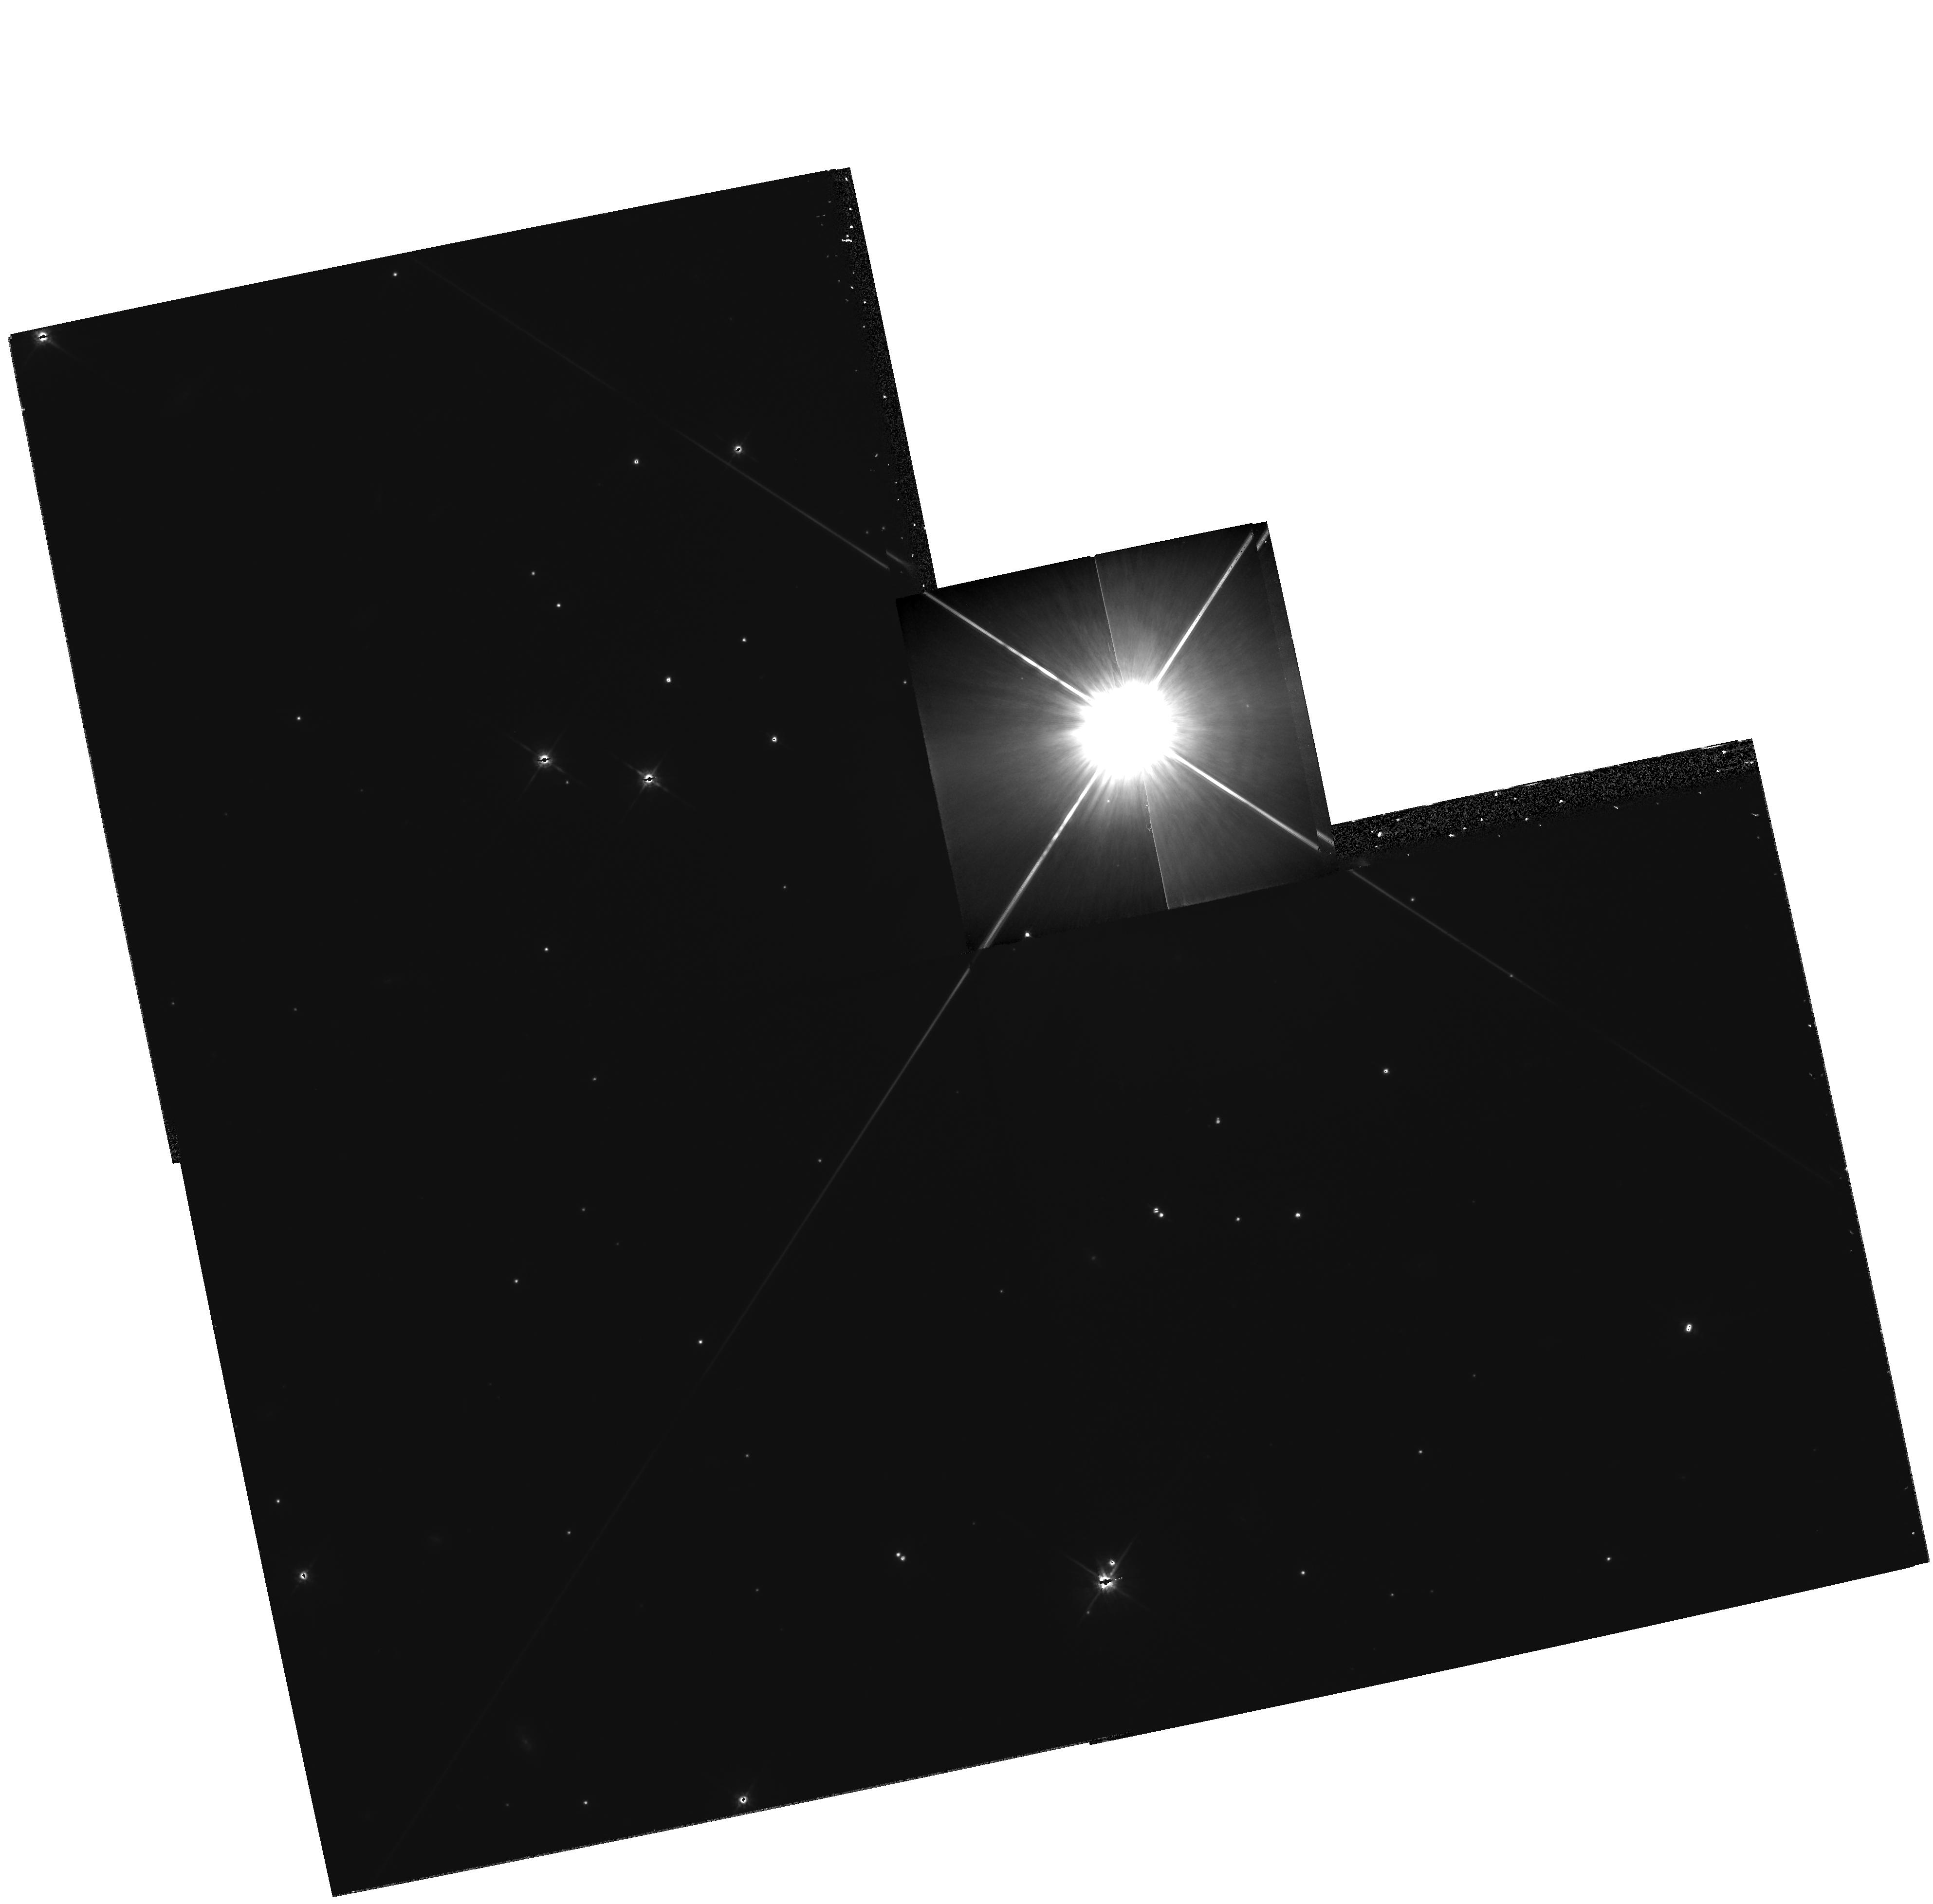
Target: HD42581. Instrument: WFPC2/PC. Filter: F814W. Exposure: 33 min. Observation ID: hst_8290_03_wfpc2_pc_f814w_u5ed03

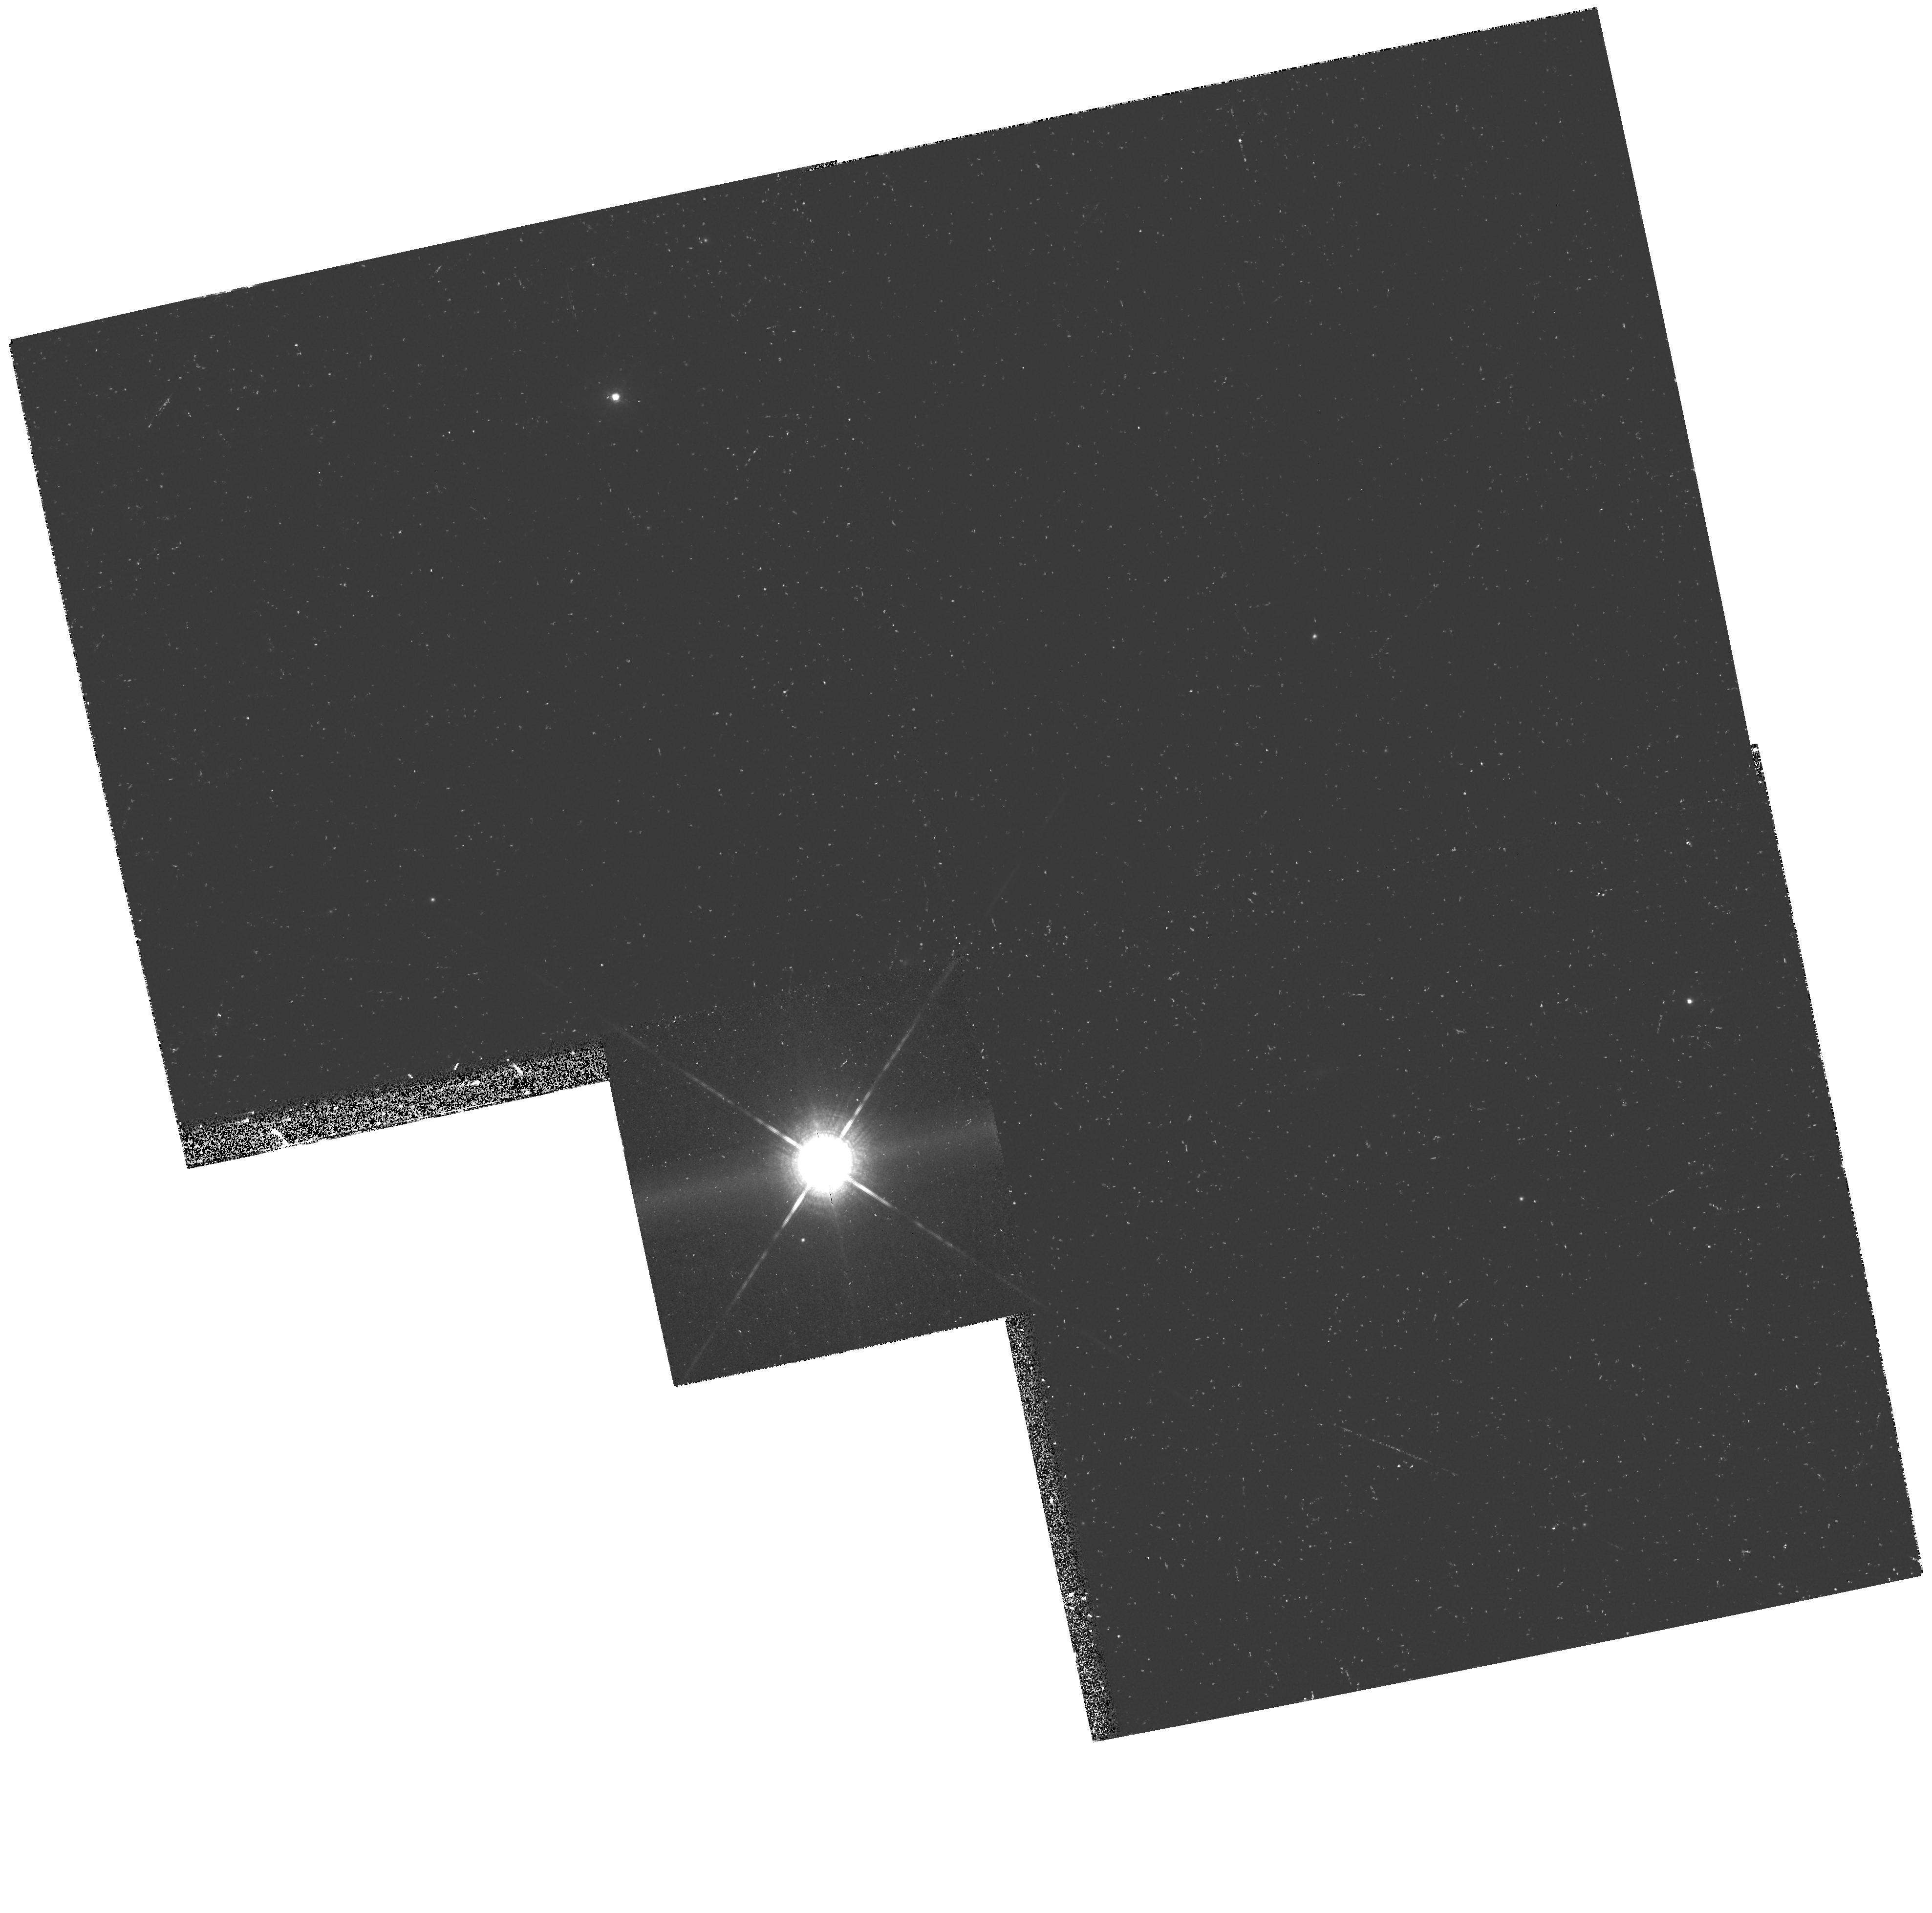
Target: HD42581. Instrument: WFPC2/PC. Filter: F1042M. Exposure: 27 min. Observation ID: hst_8290_01_wfpc2_pc_f1042m_u5ed01

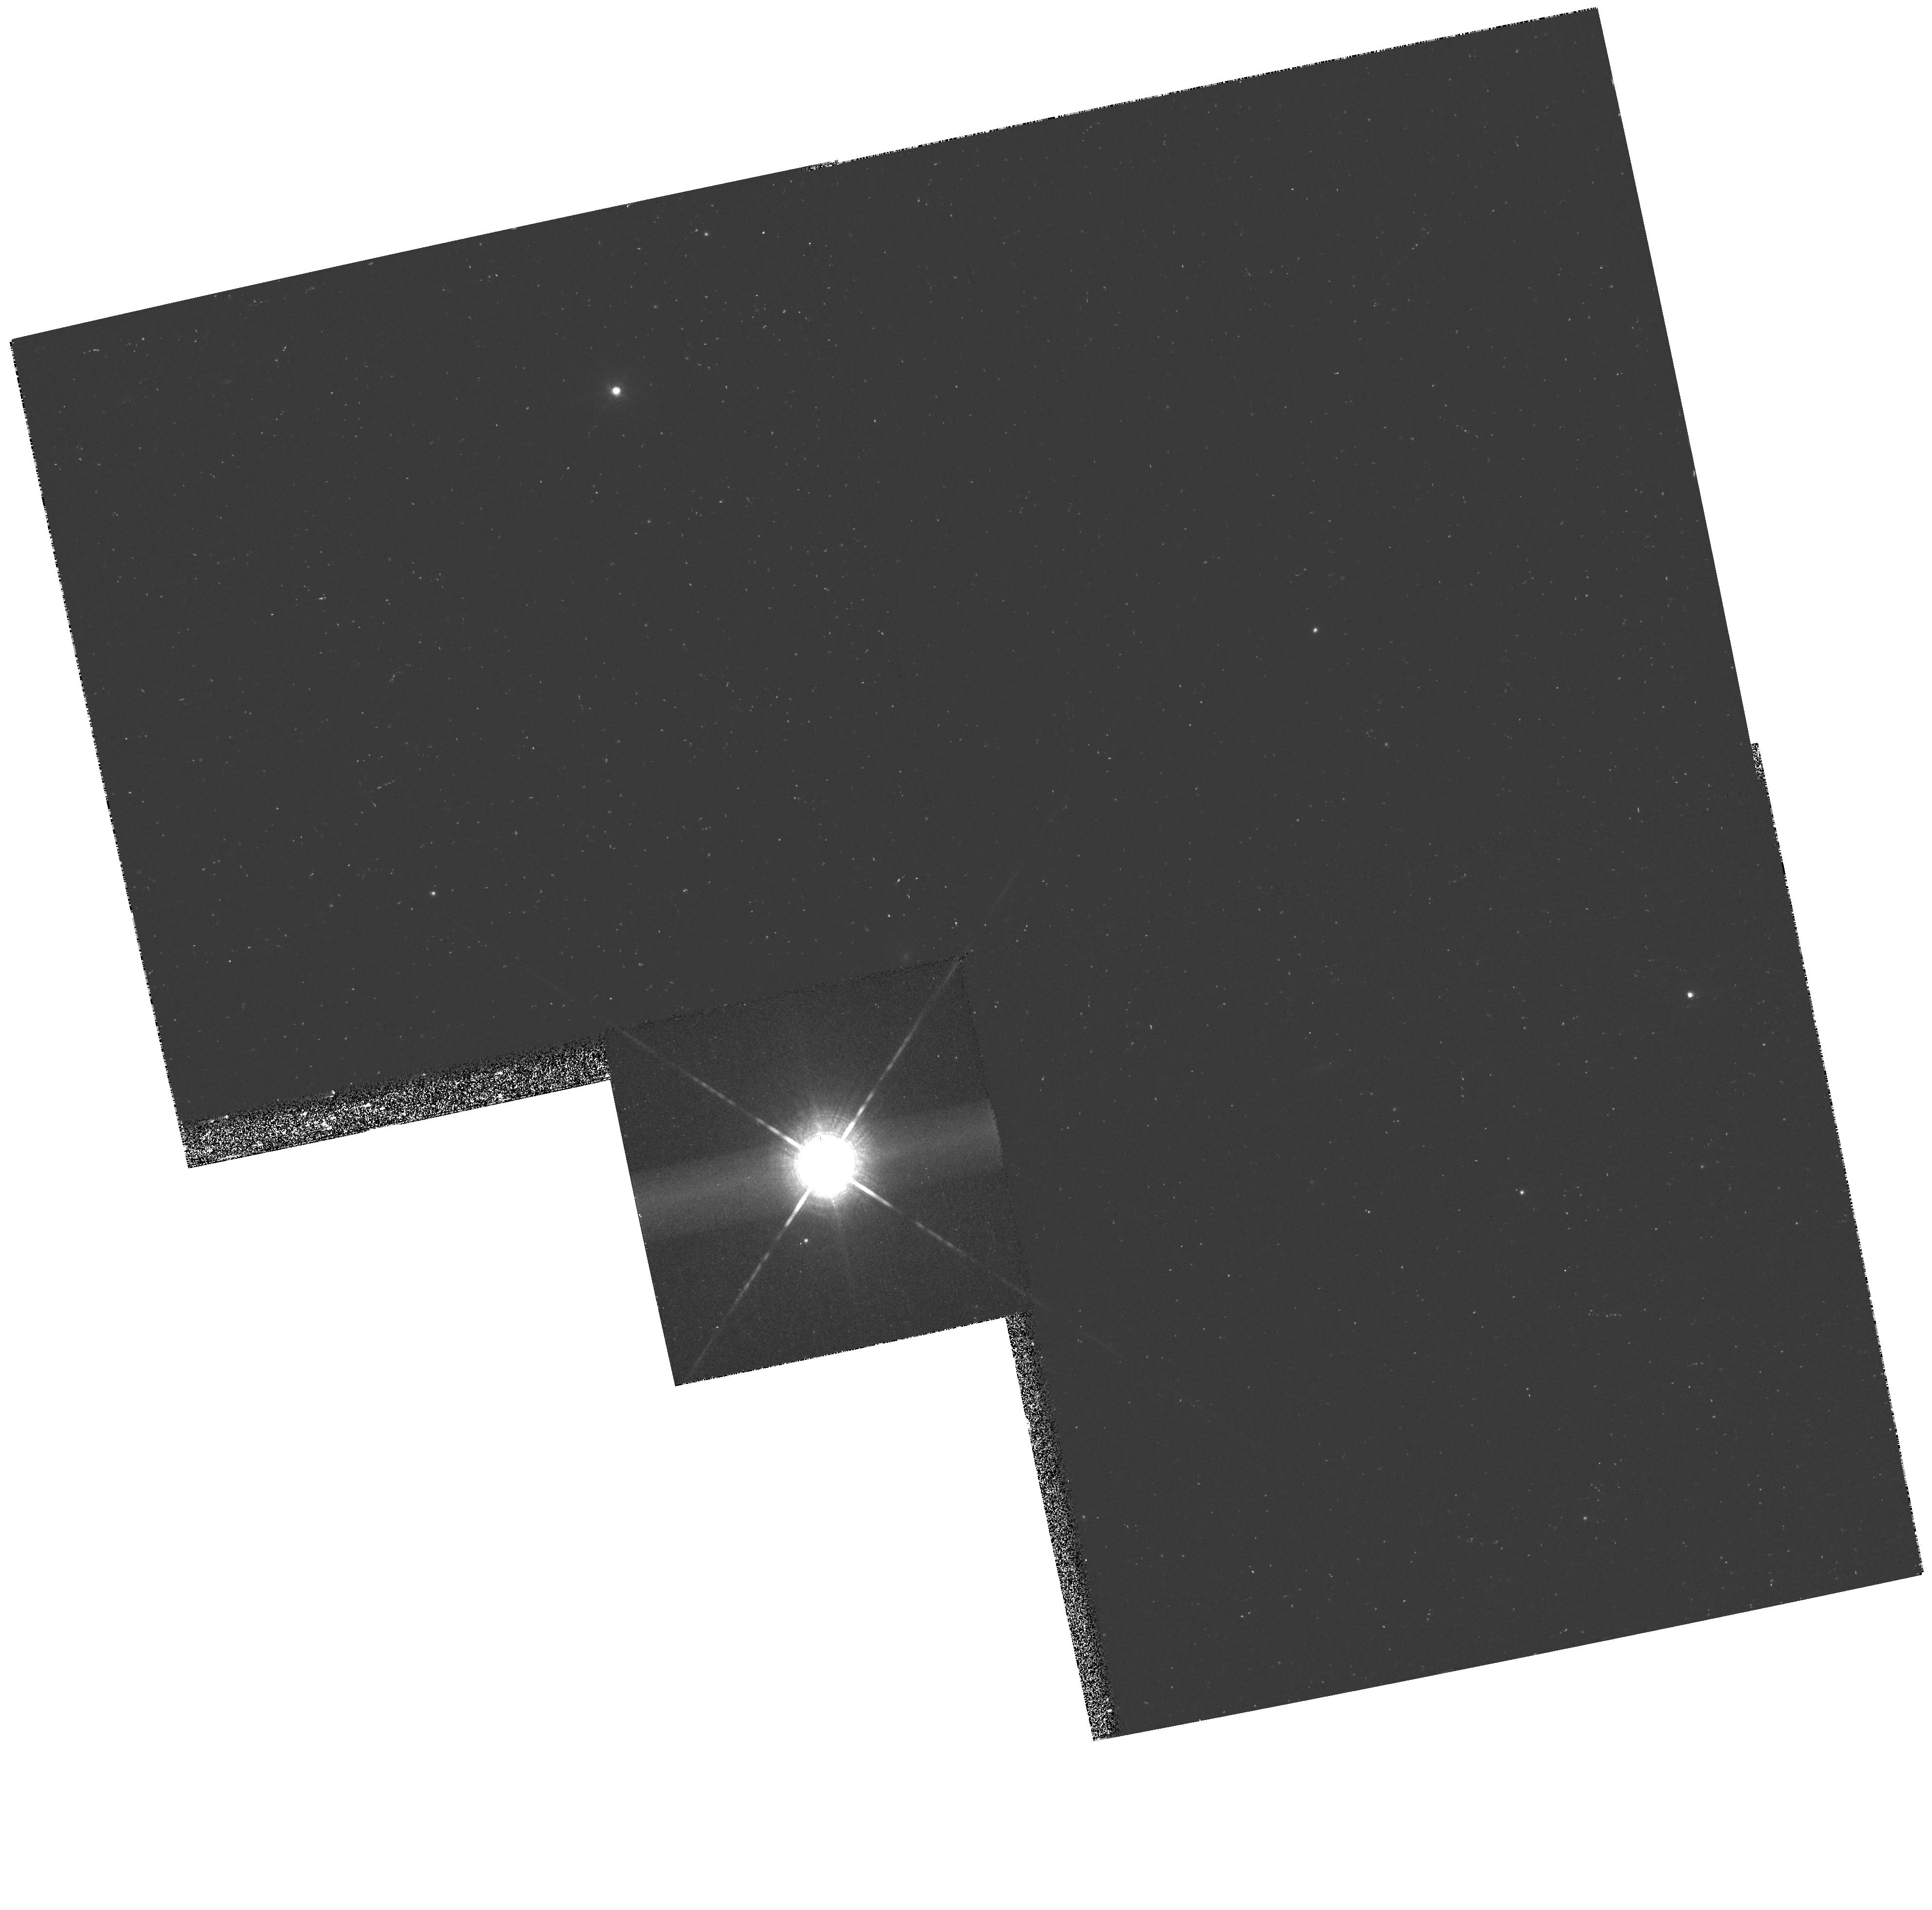
Target: HD42581. Instrument: WFPC2/PC. Filter: F1042M. Exposure: 27 min. Observation ID: hst_8290_06_wfpc2_pc_f1042m_u5ed06

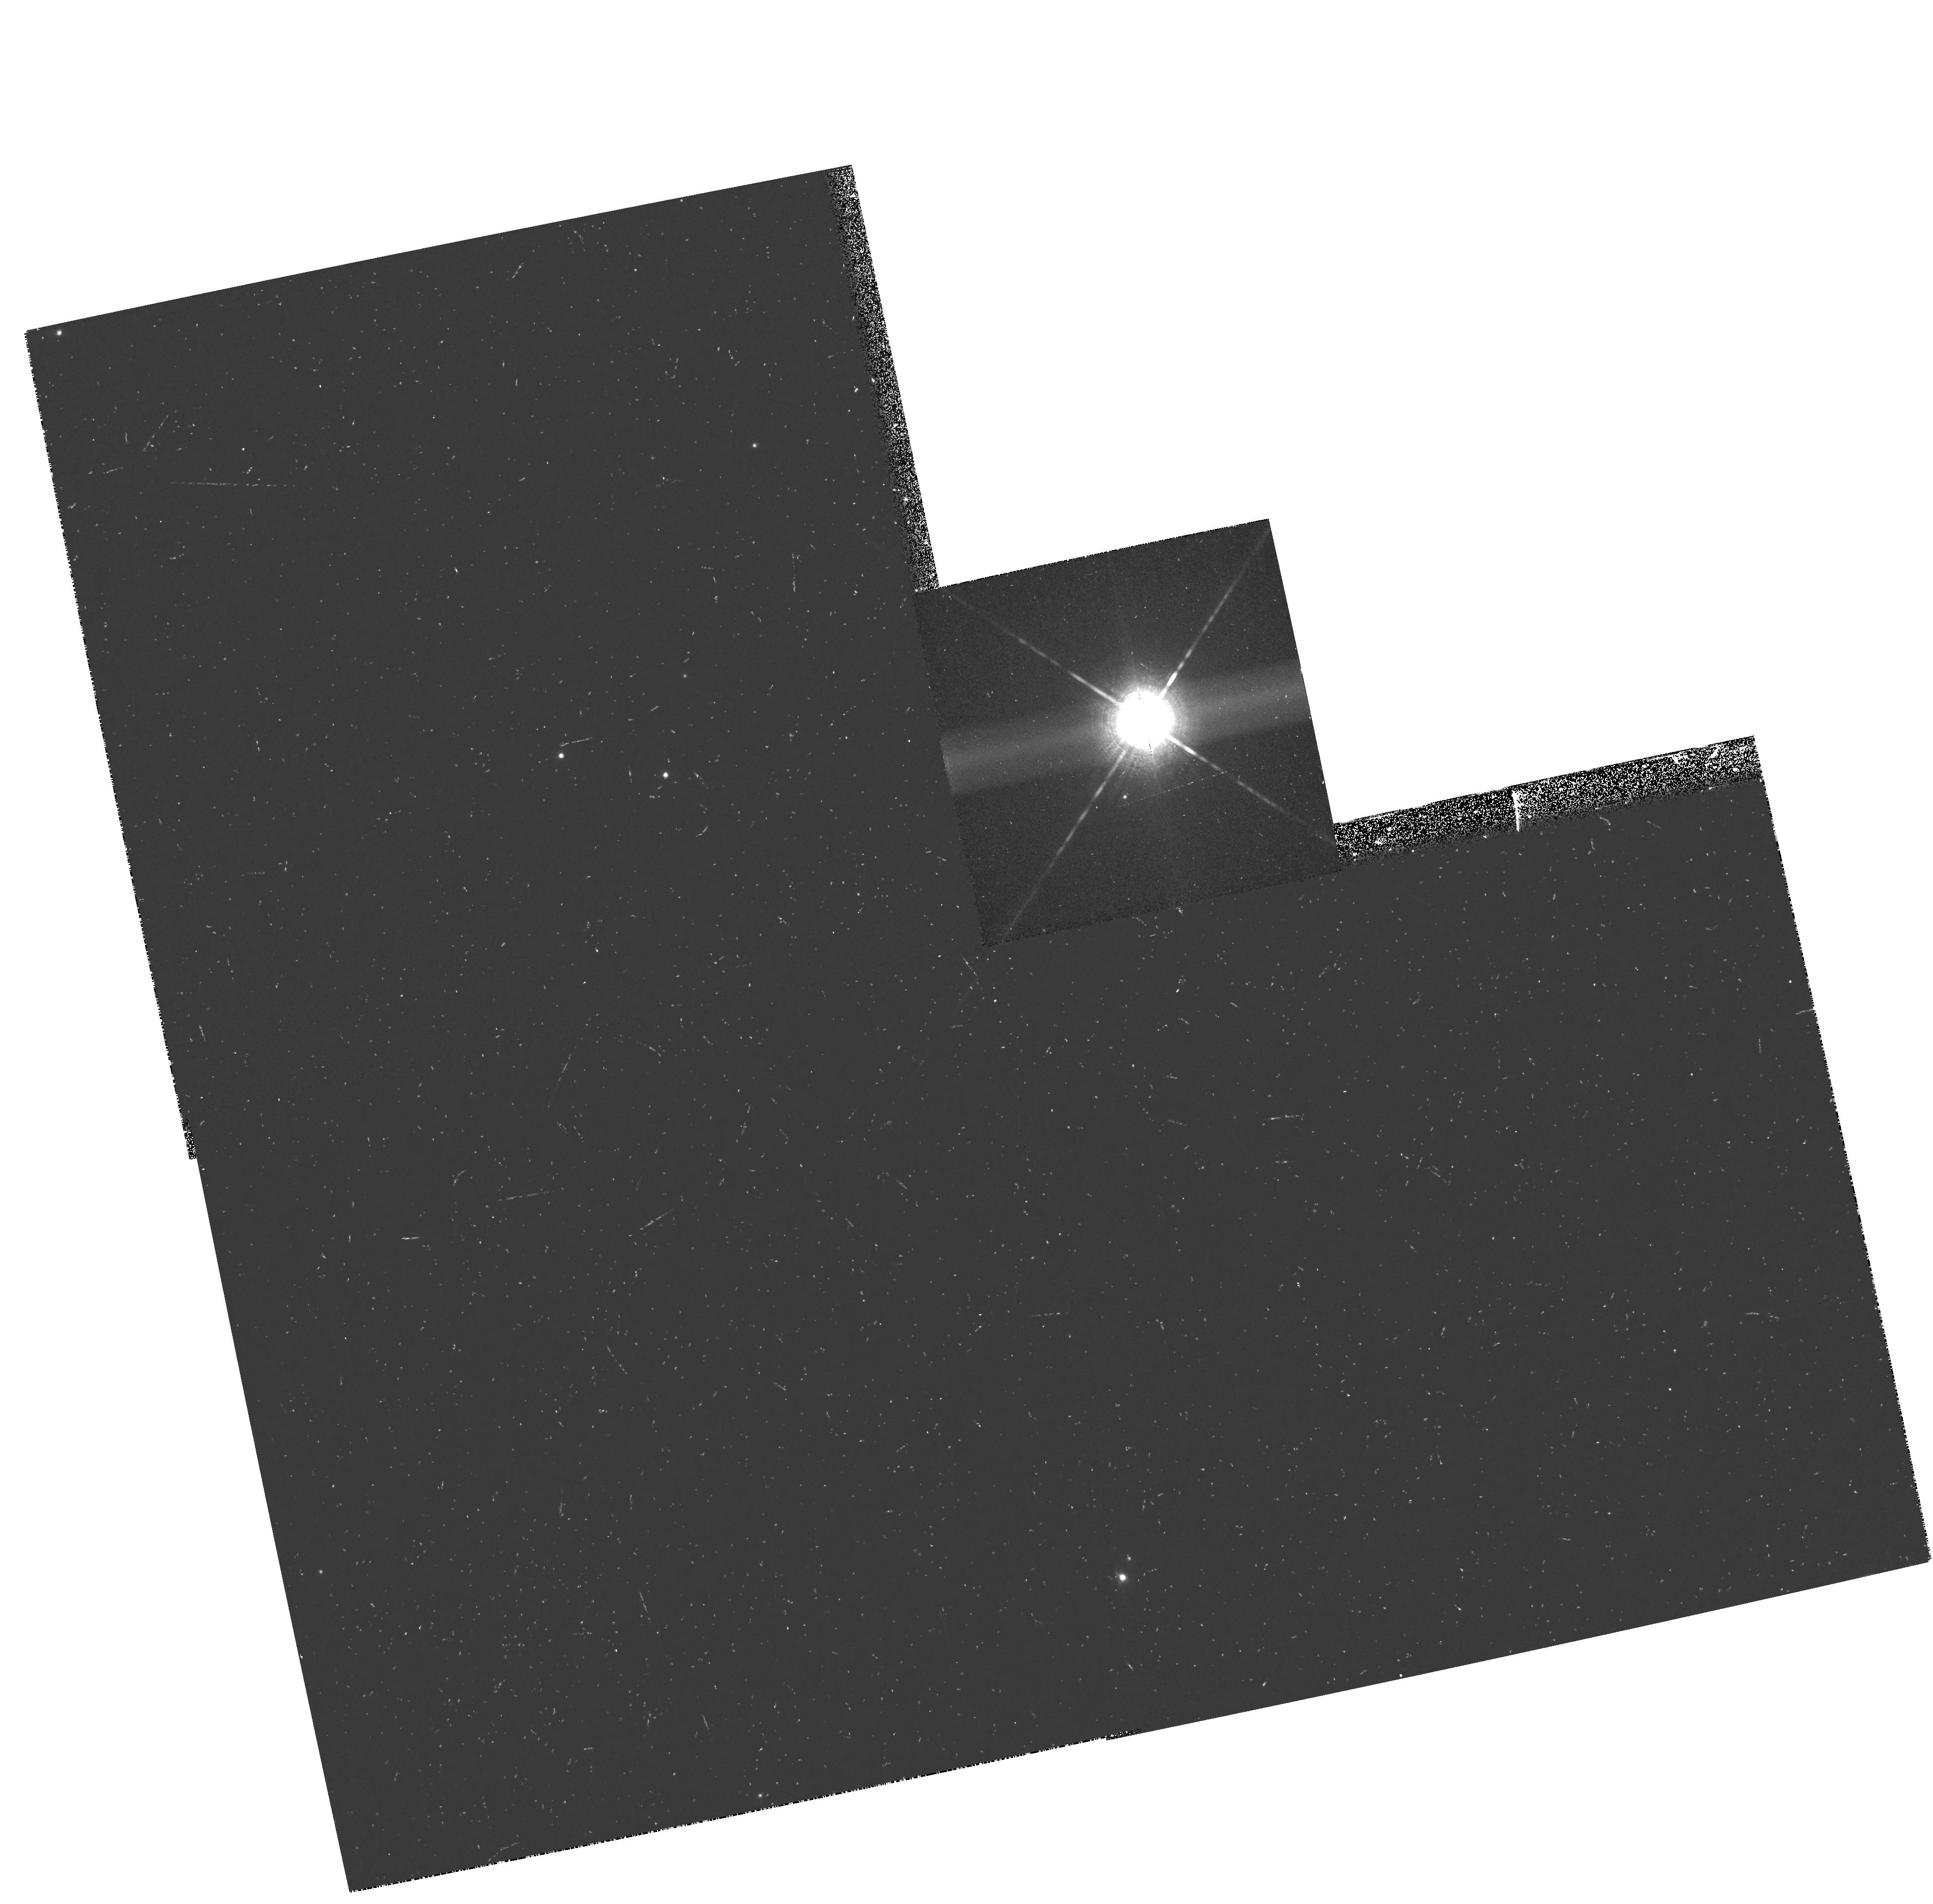
Target: HD42581. Instrument: WFPC2/PC. Filter: F1042M. Exposure: 27 min. Observation ID: hst_8290_03_wfpc2_pc_f1042m_u5ed03

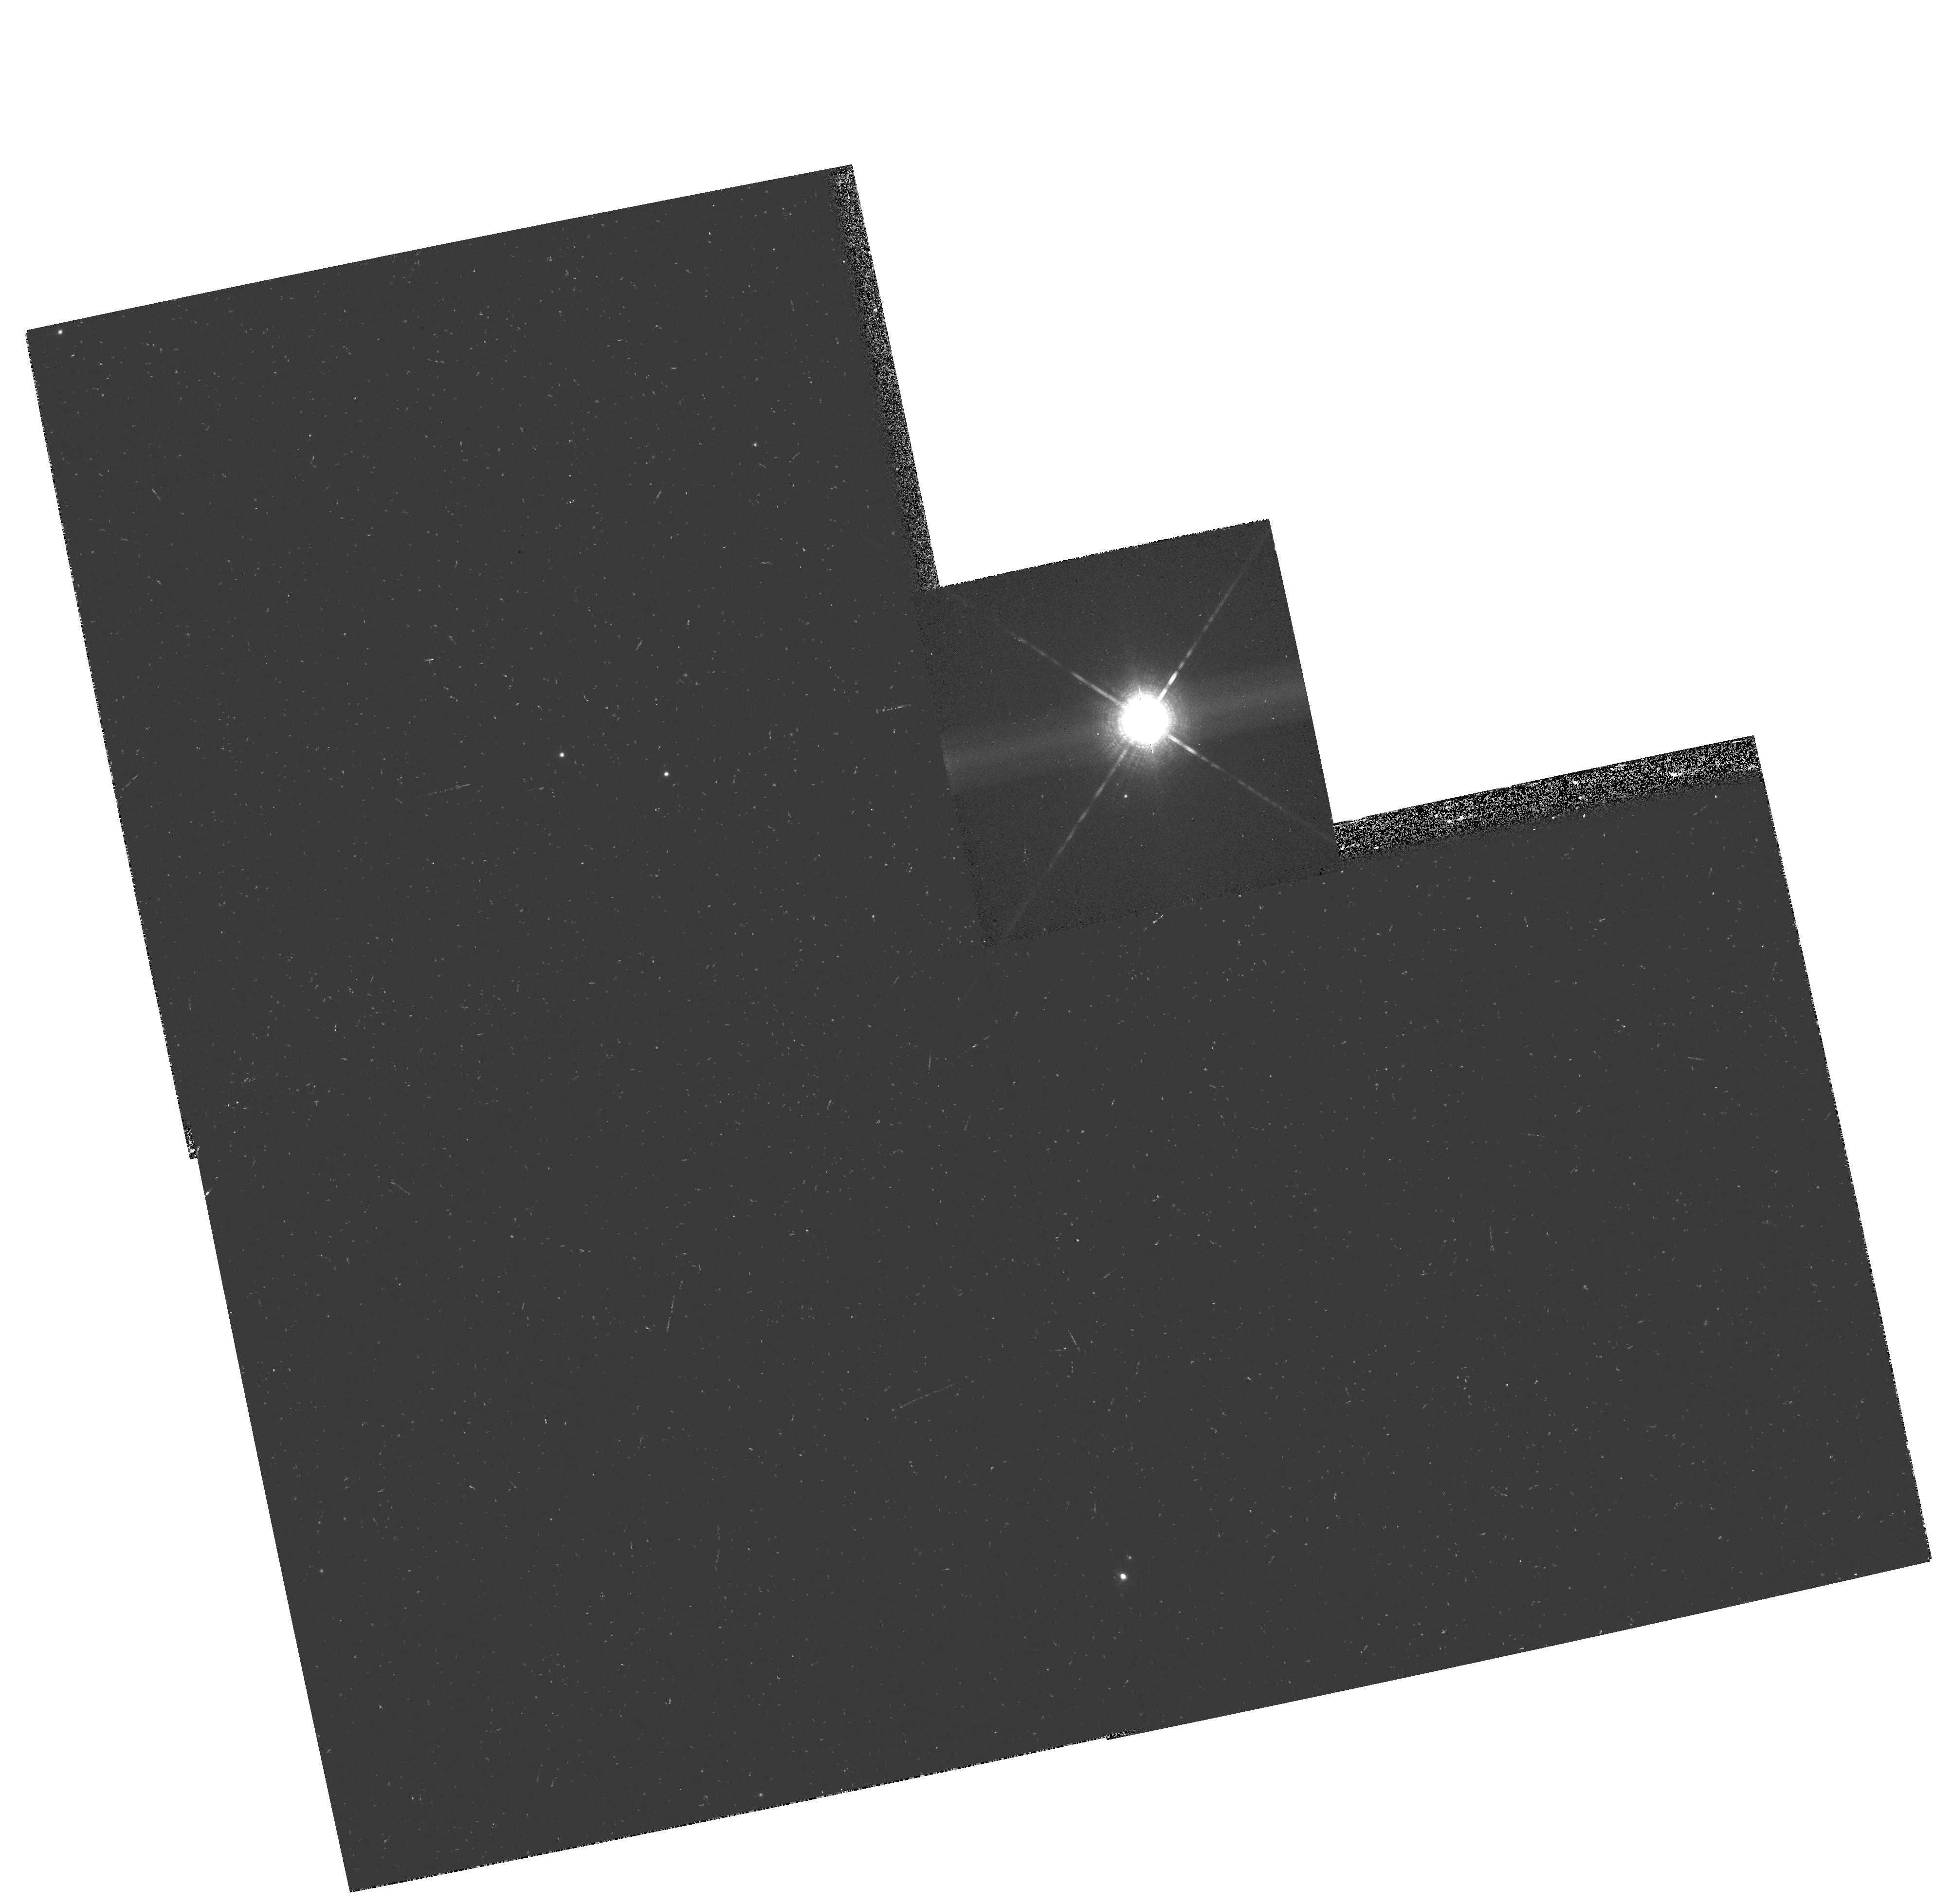
Target: HD42581. Instrument: WFPC2/PC. Filter: F1042M. Exposure: 27 min. Observation ID: hst_8290_05_wfpc2_pc_f1042m_u5ed05

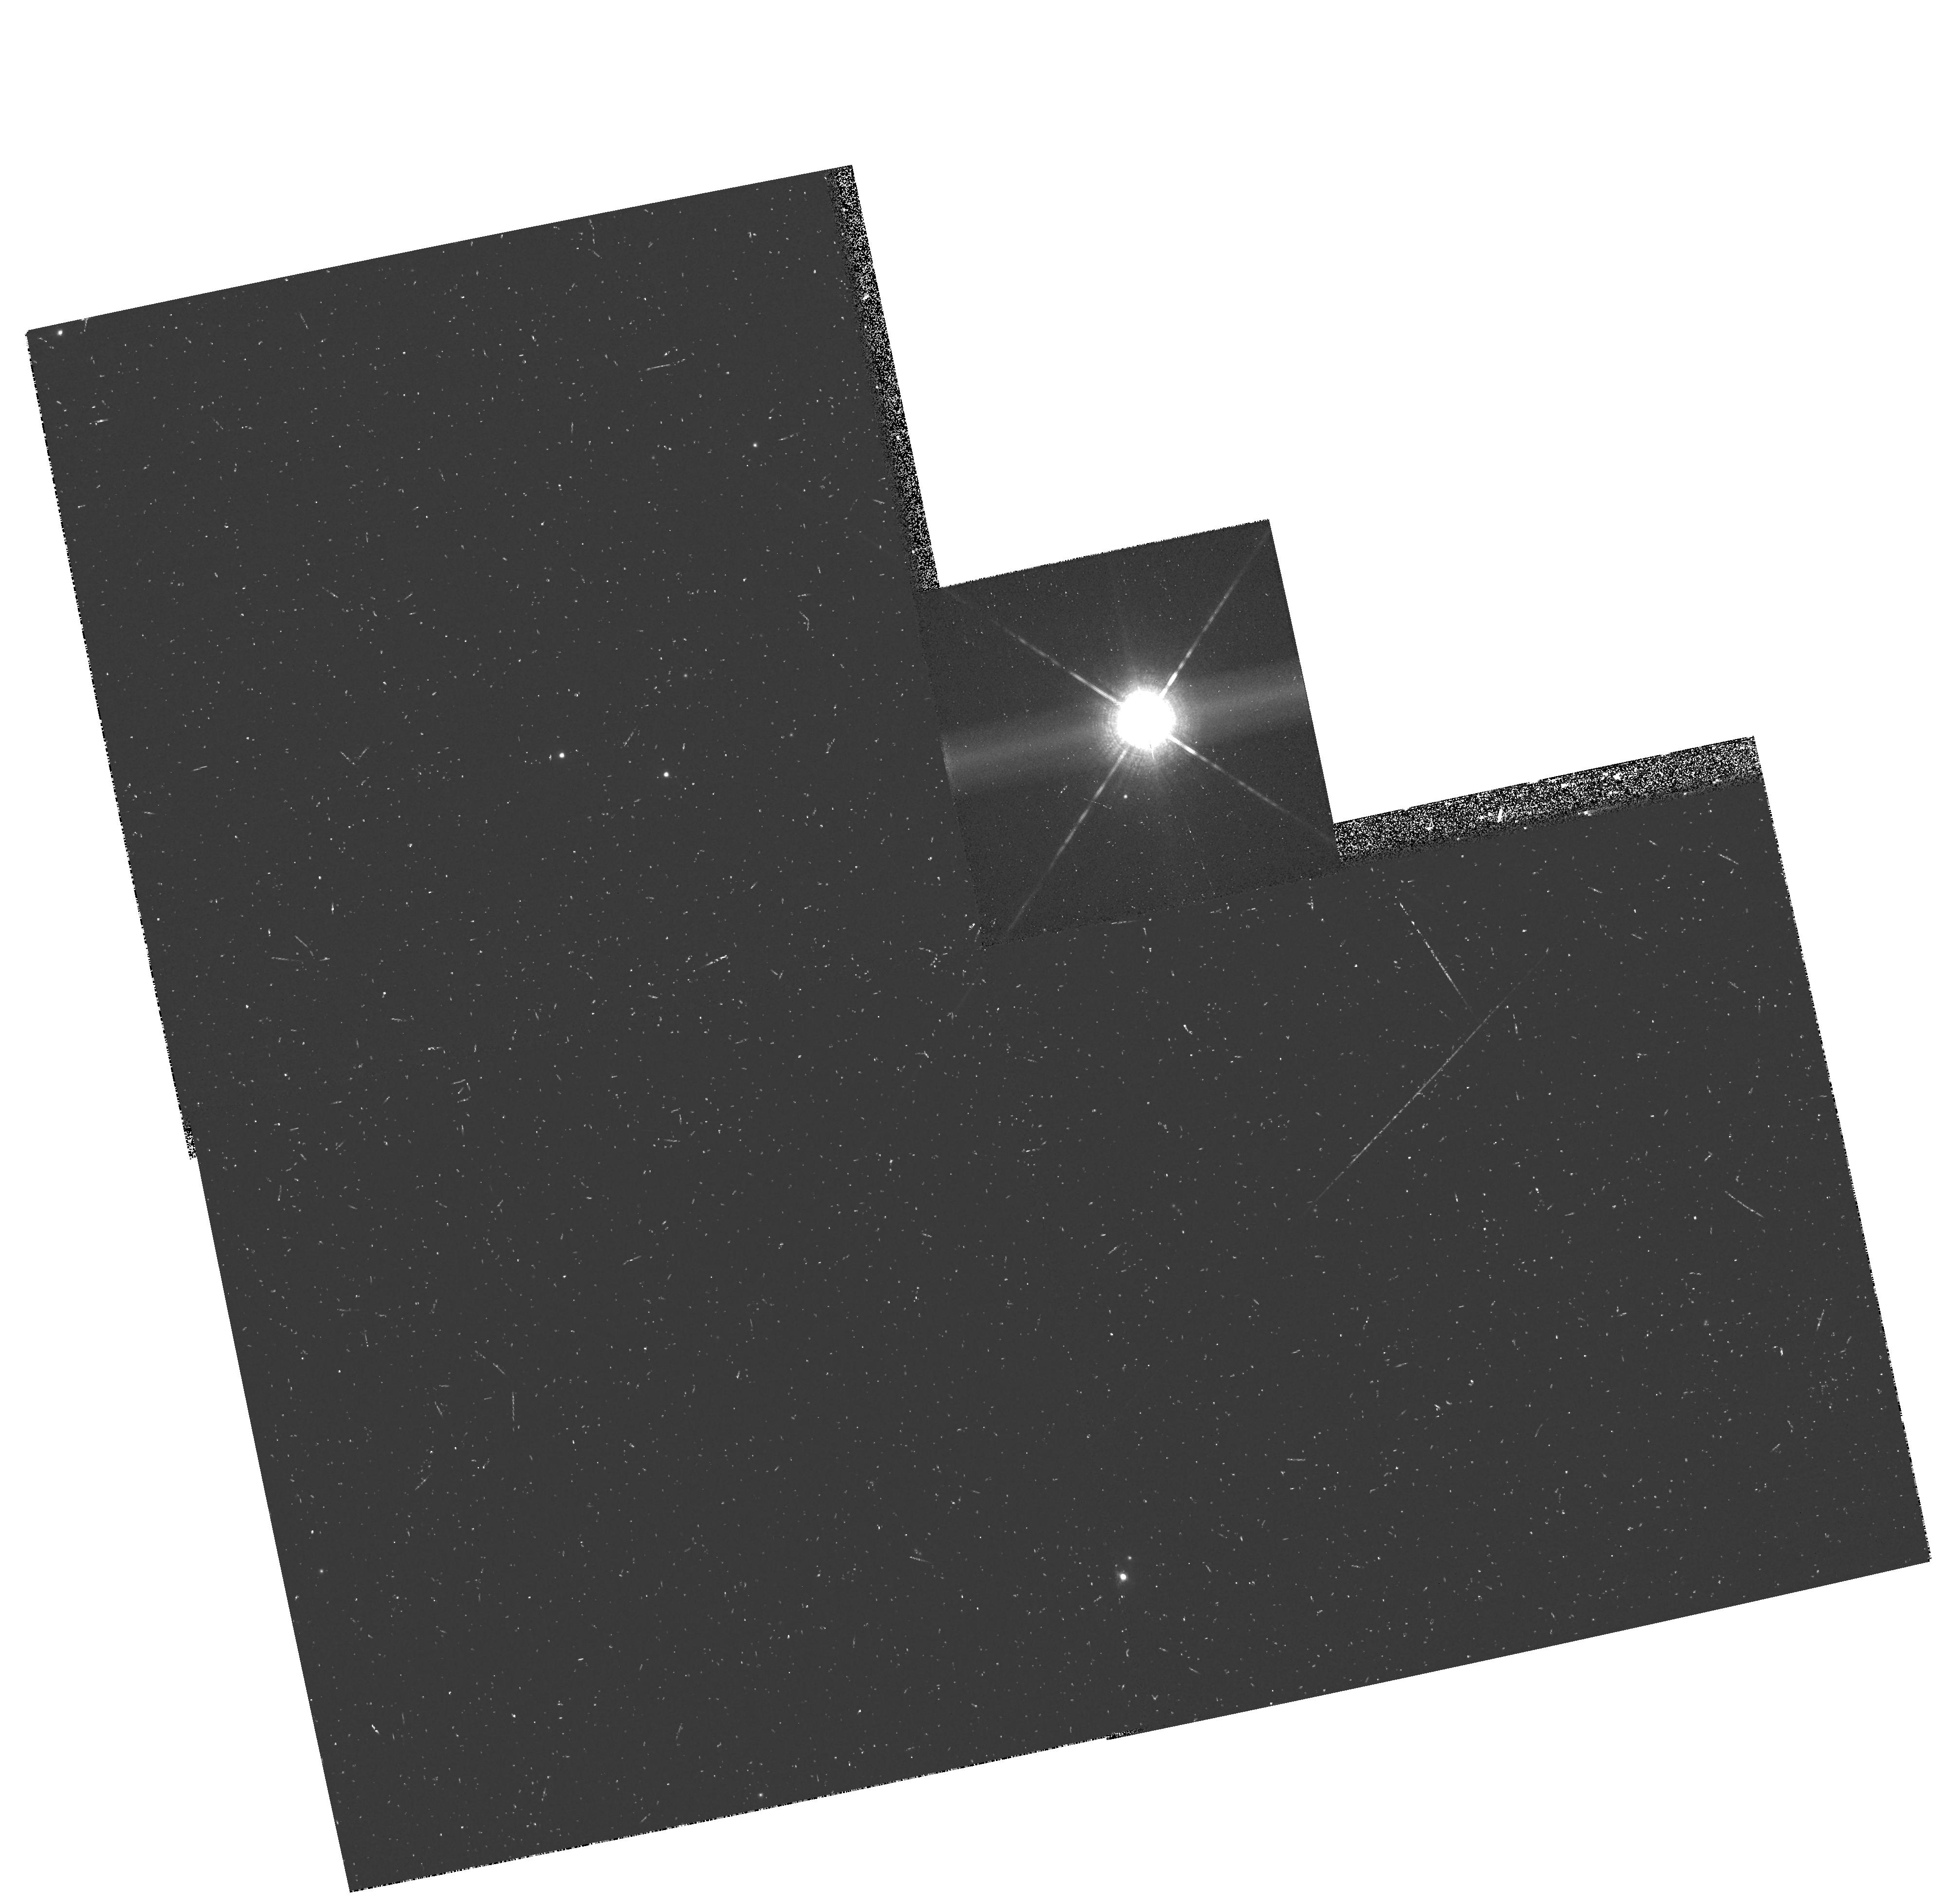
Target: HD42581. Instrument: WFPC2/PC. Filter: F1042M. Exposure: 27 min. Observation ID: hst_8290_04_wfpc2_pc_f1042m_u5ed04

Weather, moons, and orbit of the brown dwarf Gl 229B (PI: Burrows, Christopher J.)

Gl 229B is the only unambiguous brown dwarf. It can be imaged with high astrometric and photometric accuracy only by HST. For the first time, we have an opportunity to study the object over an extended period of time. The possibilities for detecting planets or moons orbiting Gl 229B are quite promising because Gl 229B's small size, mass, and distance from us amplify the expected signals. We will be able to detect a companion if it is almost as small as Earth, and in a close orbit (similar to those occupied by Jupiter's moons) that is favourably inclined. Such a body in such an orbit might well have formed in the accretion disk from which Gl 229B grew. On the other hand, a higher mass companion in a wider orbit will be detected by the reflex motion it induces on Gl 229B itself, with a search radius limited only by the time baseline over which the observations are carried out. Any detection of a companion will allow the immediate determination of the mass of Gl 229B. An additional benefit of the monitoring proposed here is that if there are stationary and long lived surface features on Gl 229B like Jupiter's giant red spot, we will detect them and hence measure the rotation period of the brown dwarf. Finally, variations in the intrinsic luminosity could be caused by weather in its highly convective atmosphere. Even if no planetary companion is detected, this proposal will establish the variability or lack thereof of this unique object.